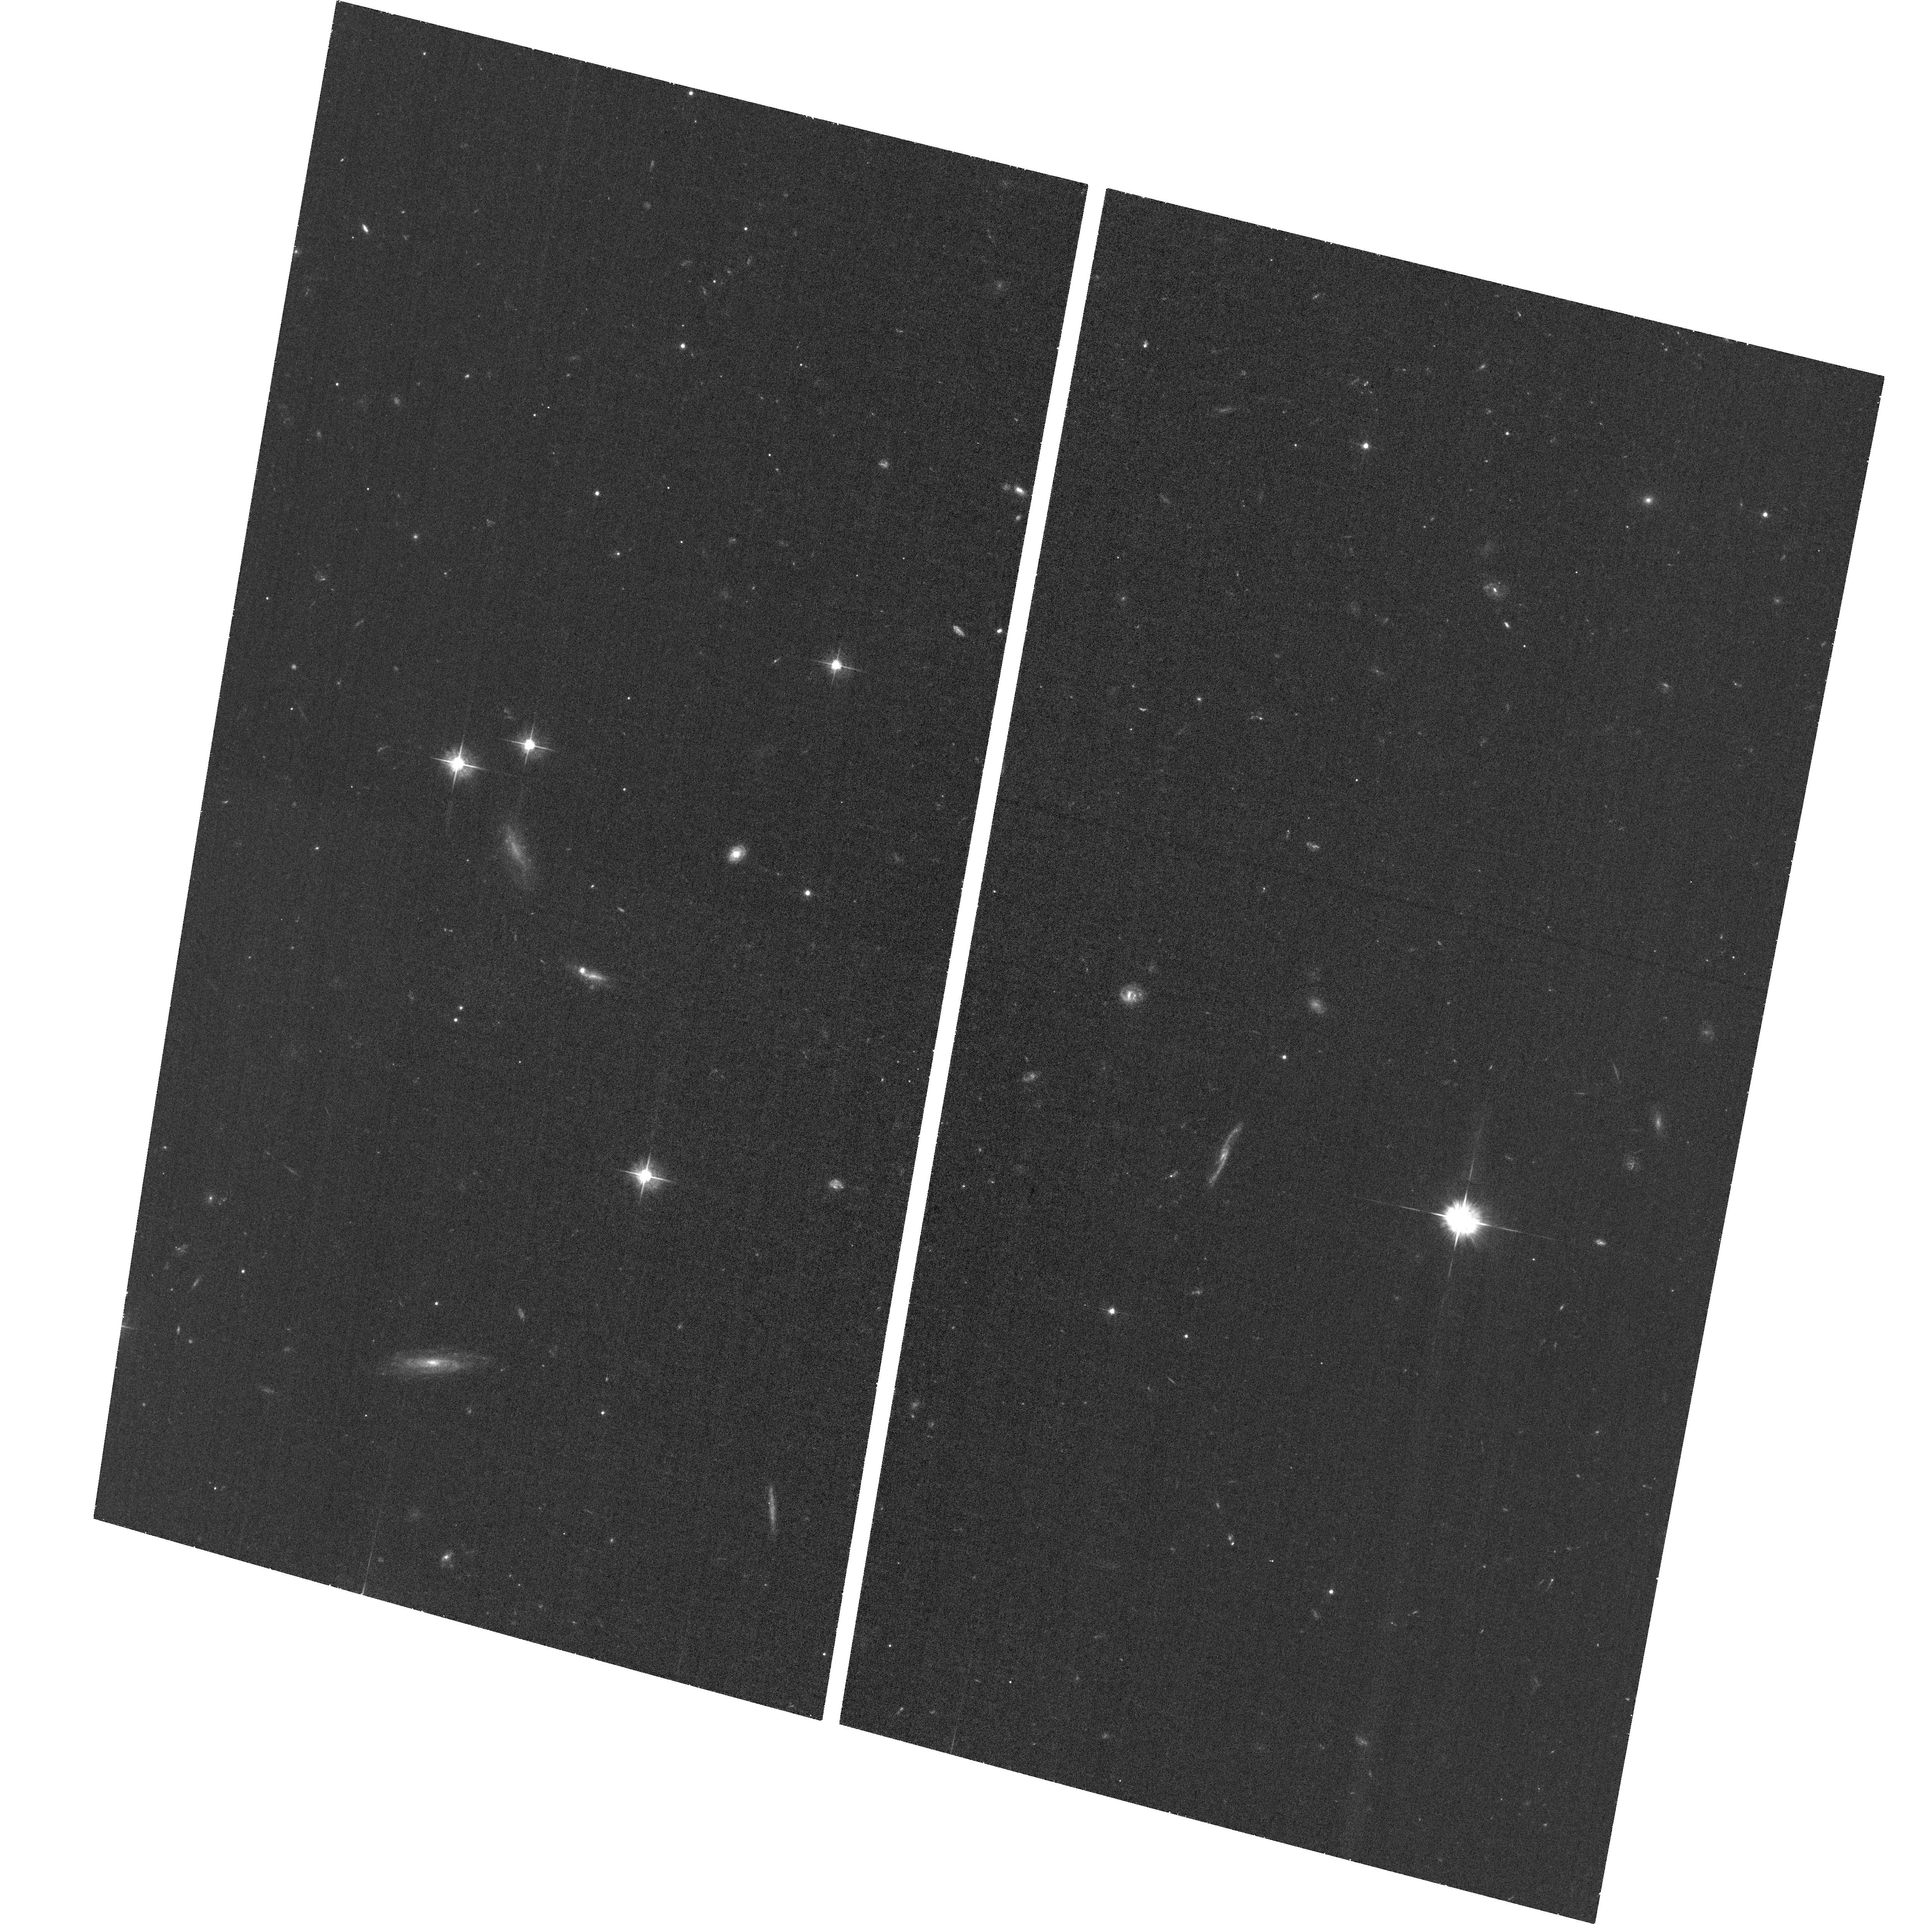
Target: CFHQSJ2229+1457. Instrument: ACS/WFC. Filter: F555W. Exposure: 35 min. Observation ID: hst_16756_05_acs_wfc_f555w_jemm05

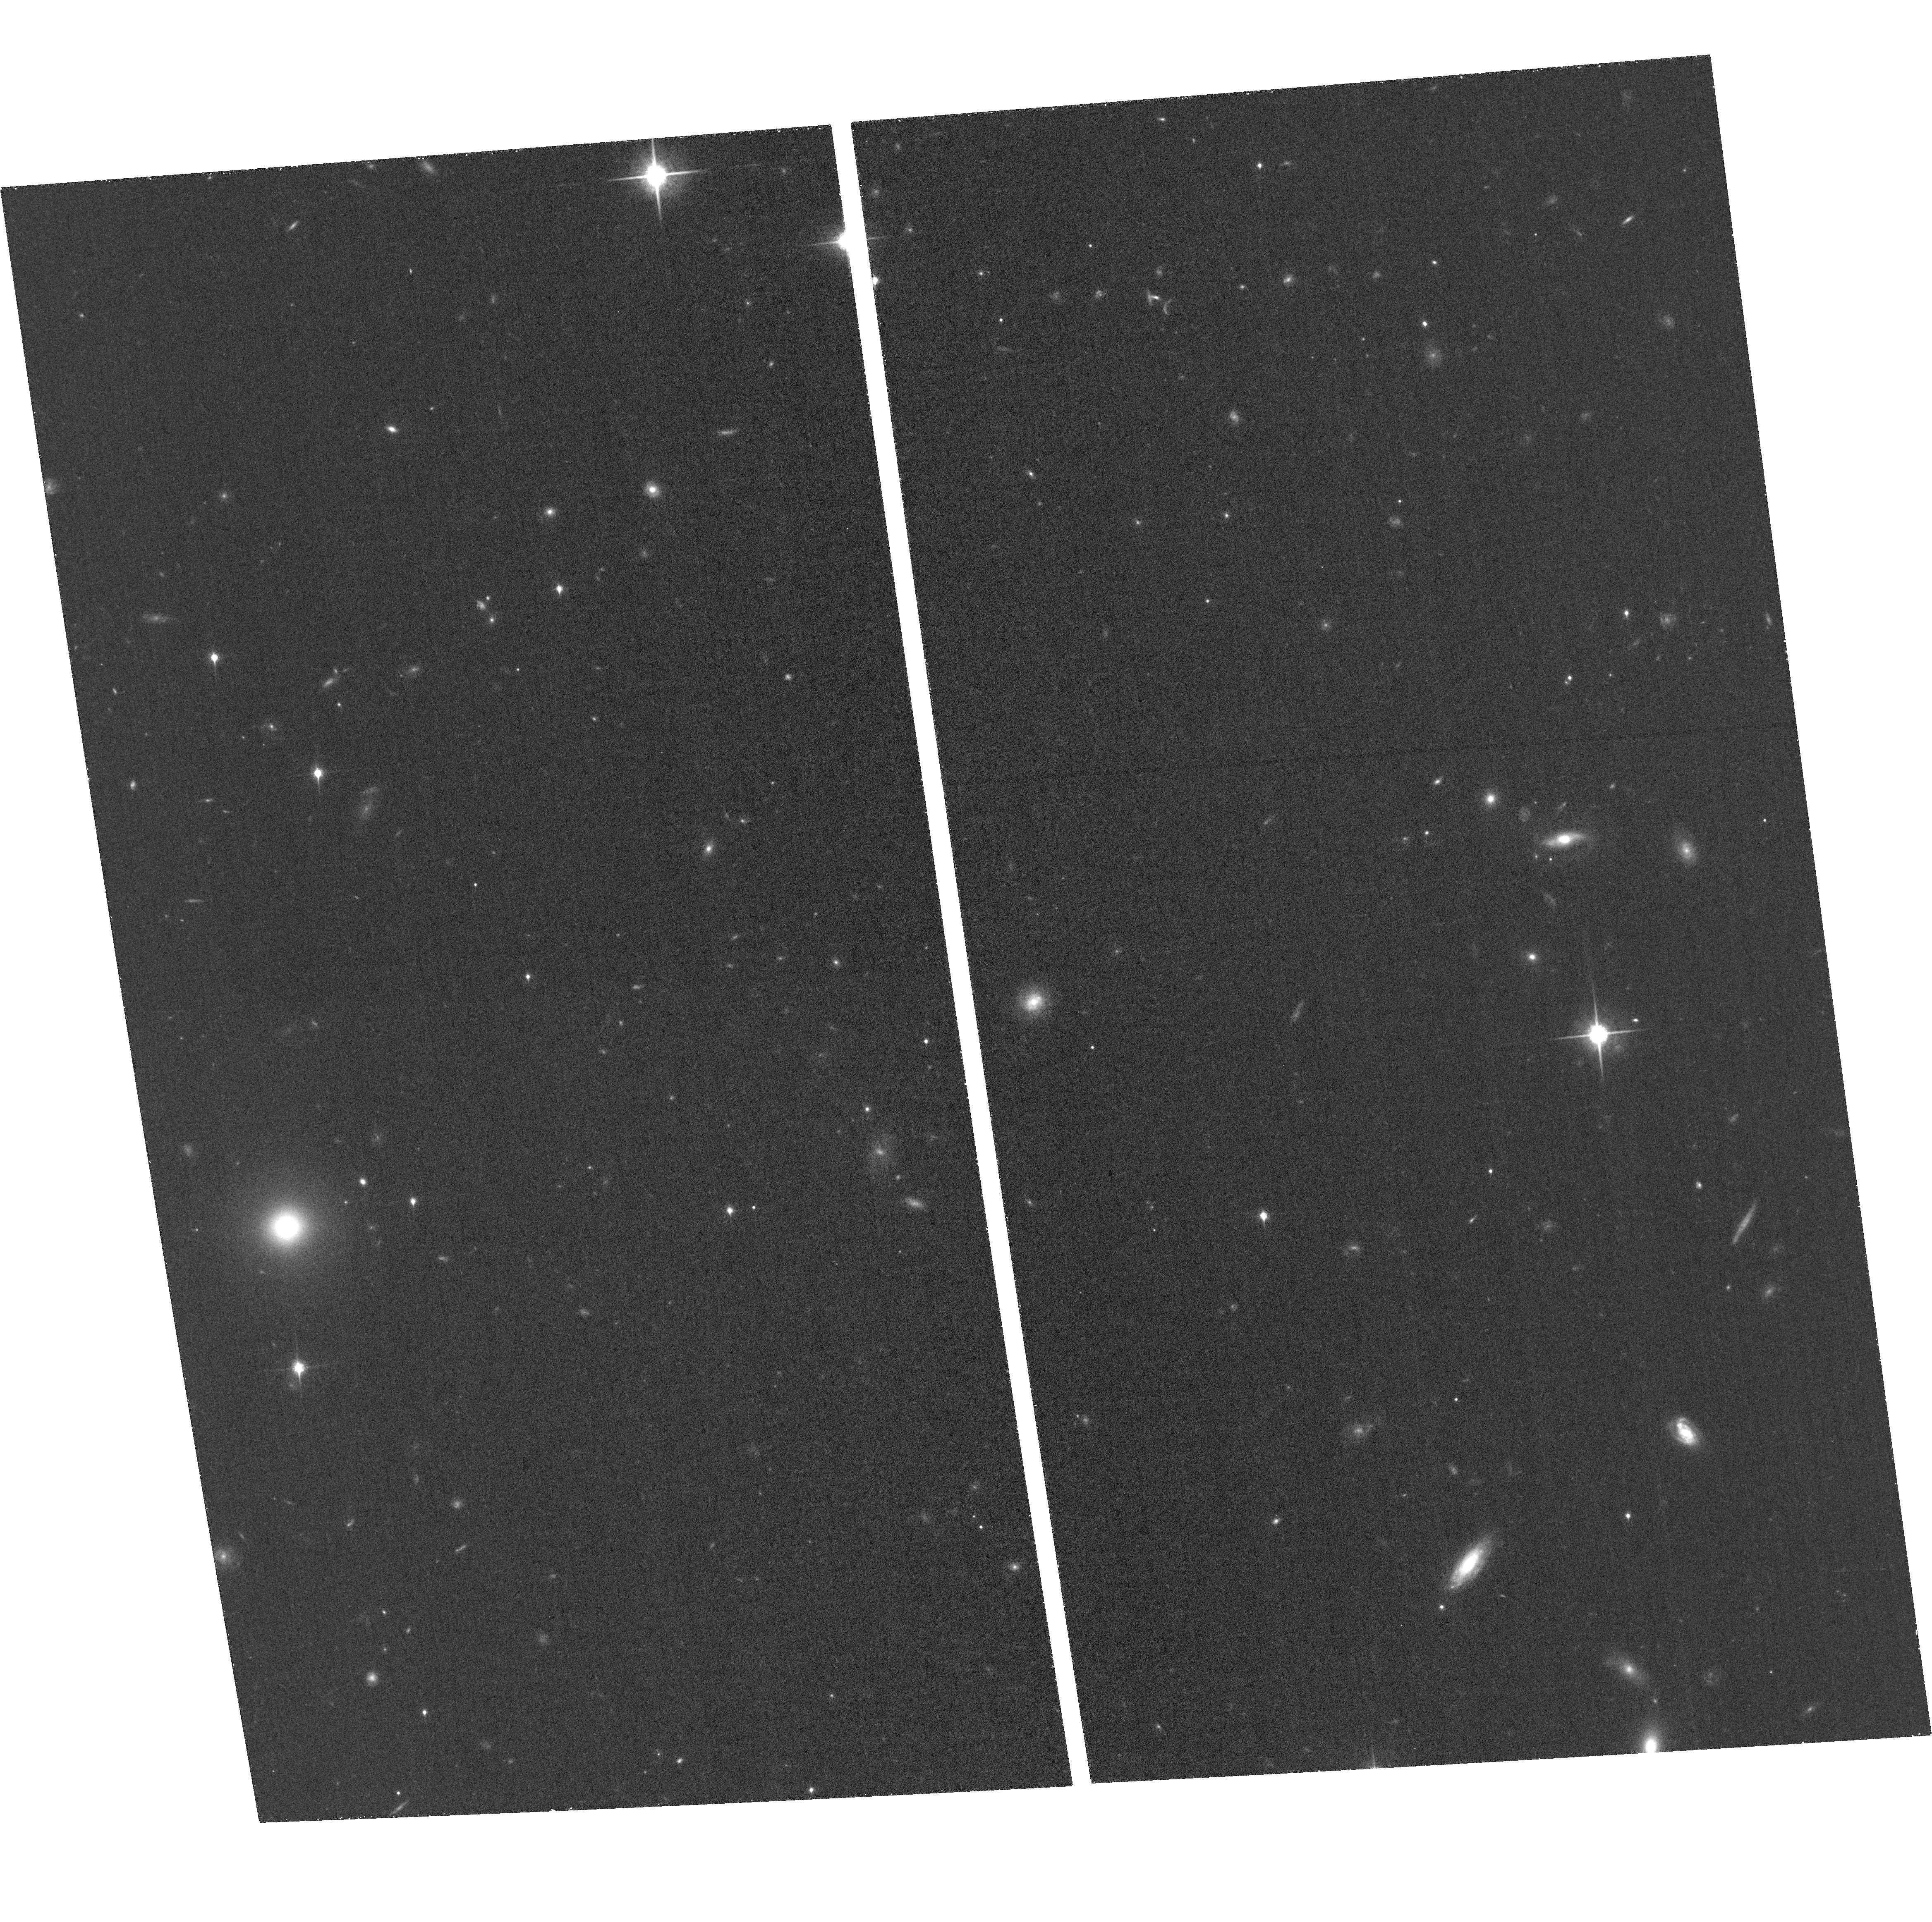
Target: PSOJ004+17. Instrument: ACS/WFC. Filter: F850LP. Exposure: 34 min. Observation ID: hst_16756_01_acs_wfc_f850lp_jemm01

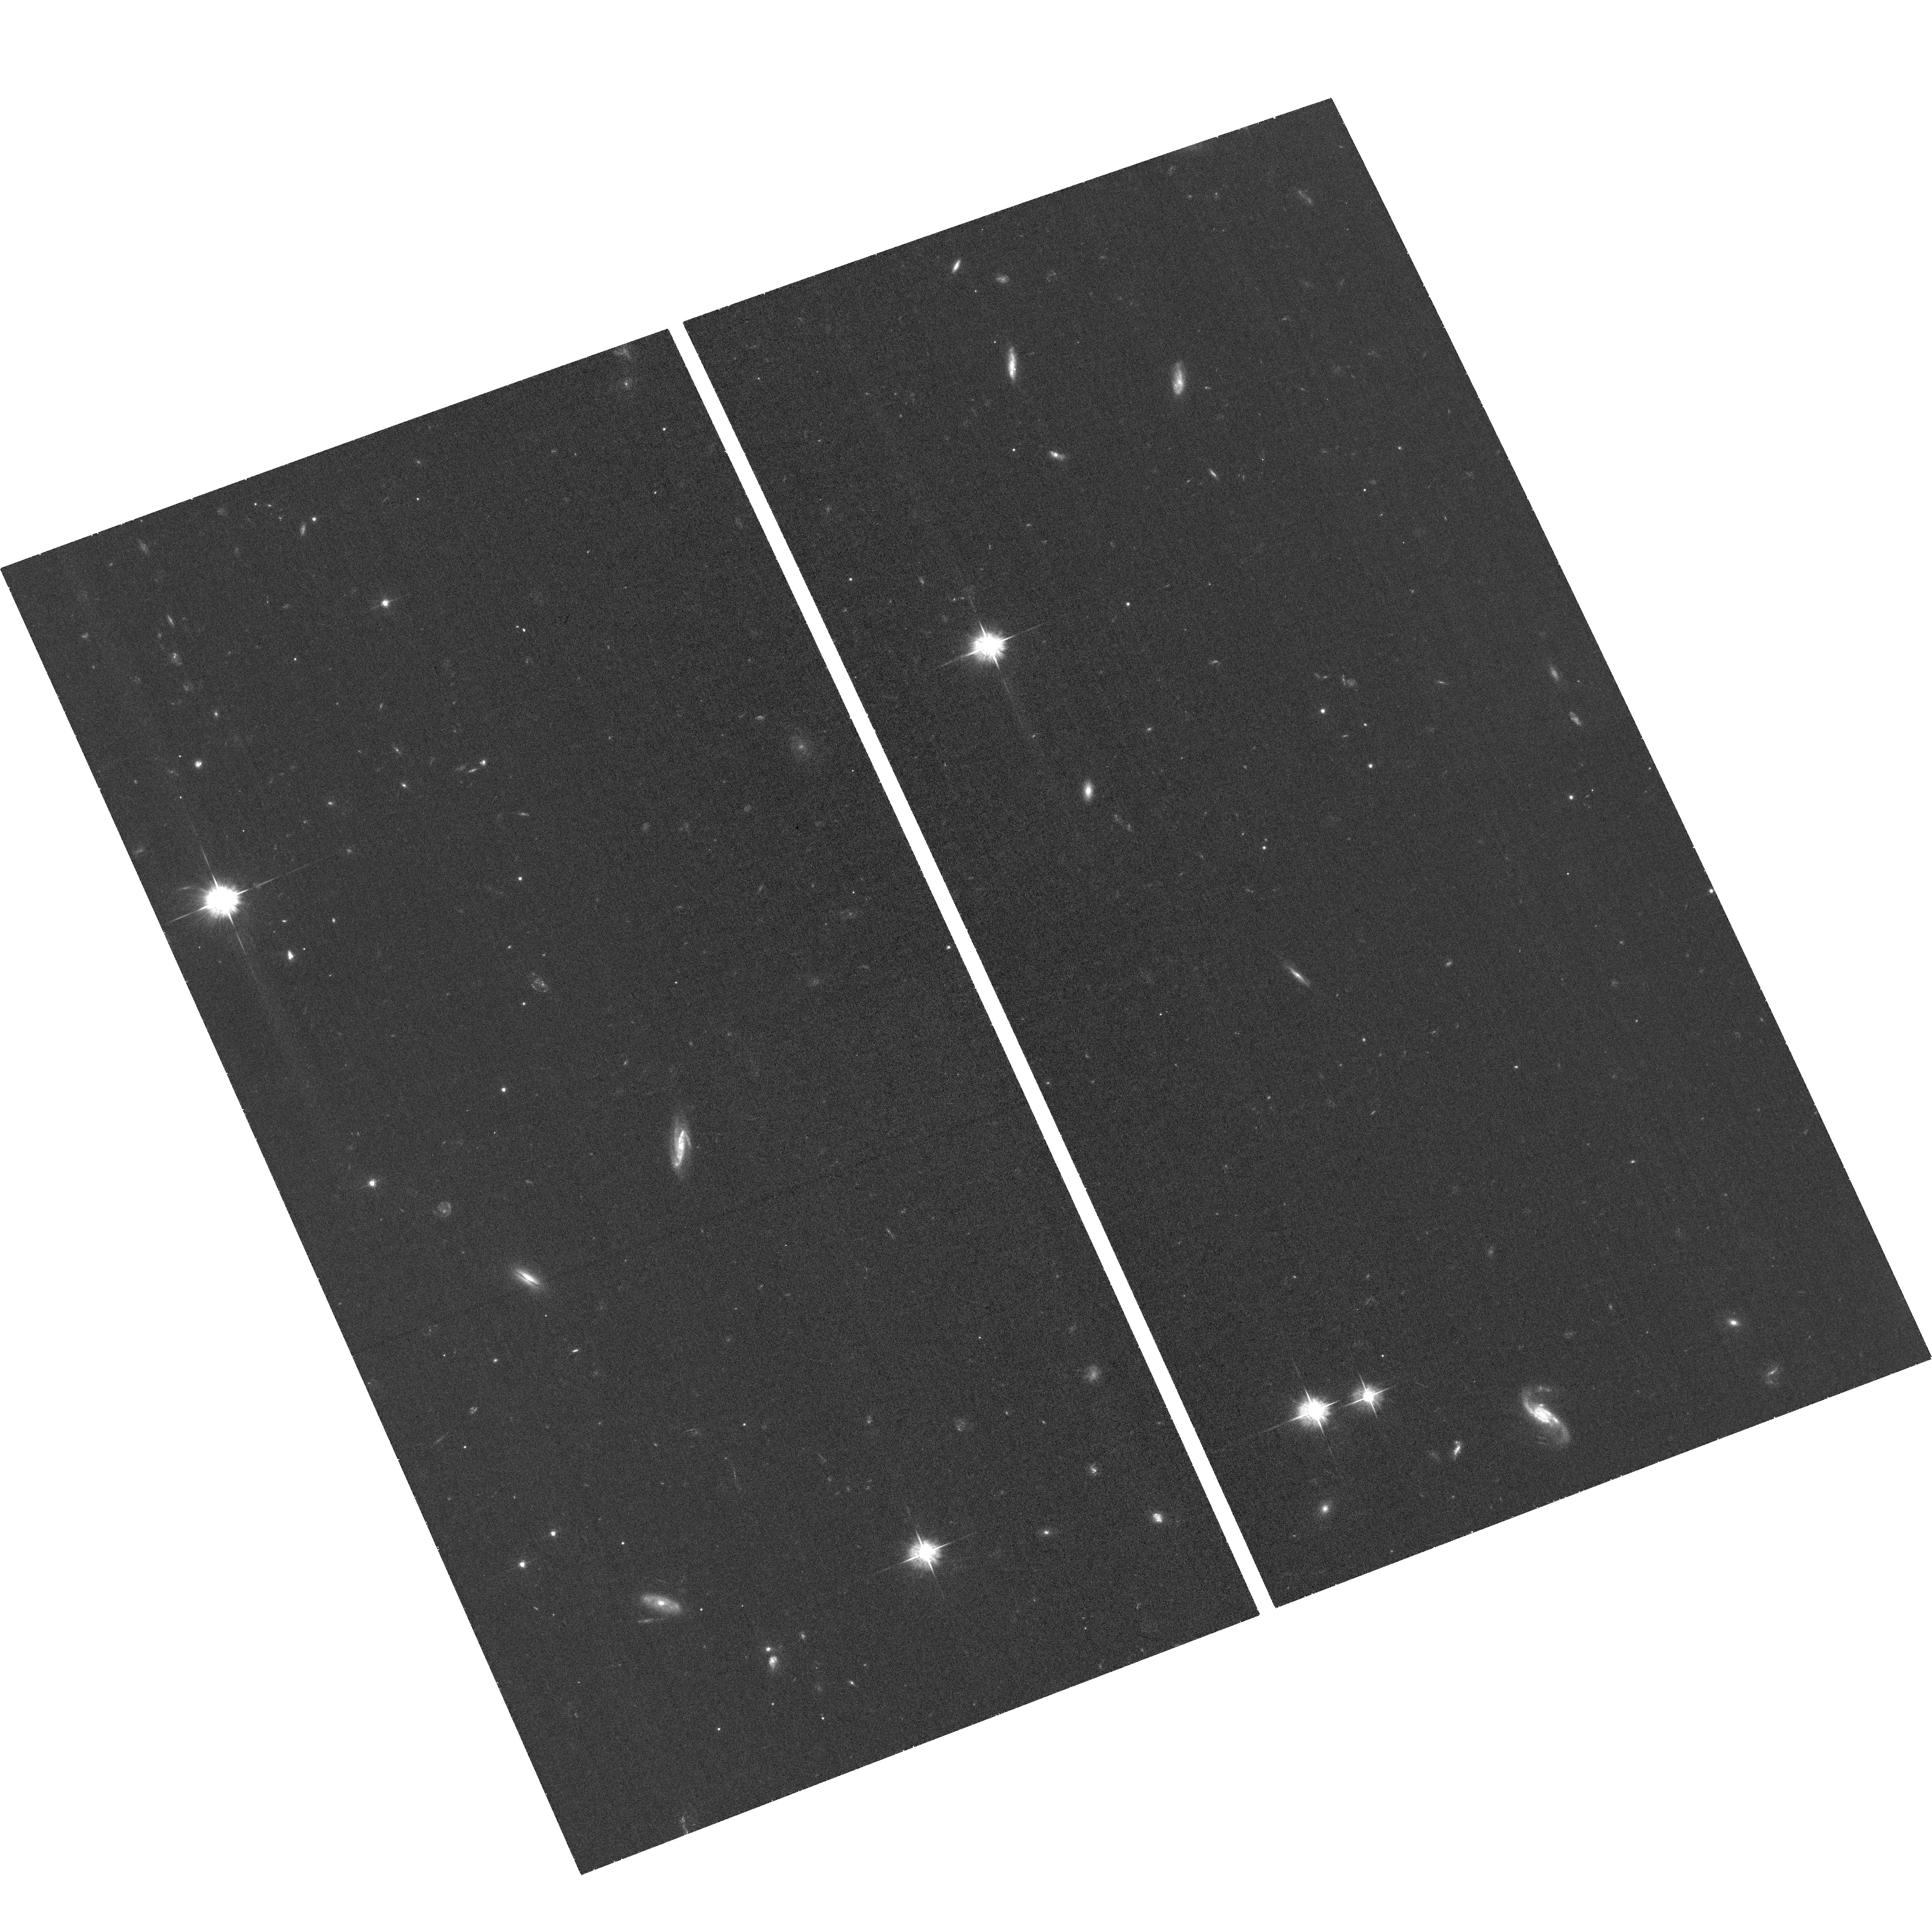
Target: PSOJ158-14. Instrument: ACS/WFC. Filter: F555W. Exposure: 35 min. Observation ID: hst_16756_03_acs_wfc_f555w_jemm03

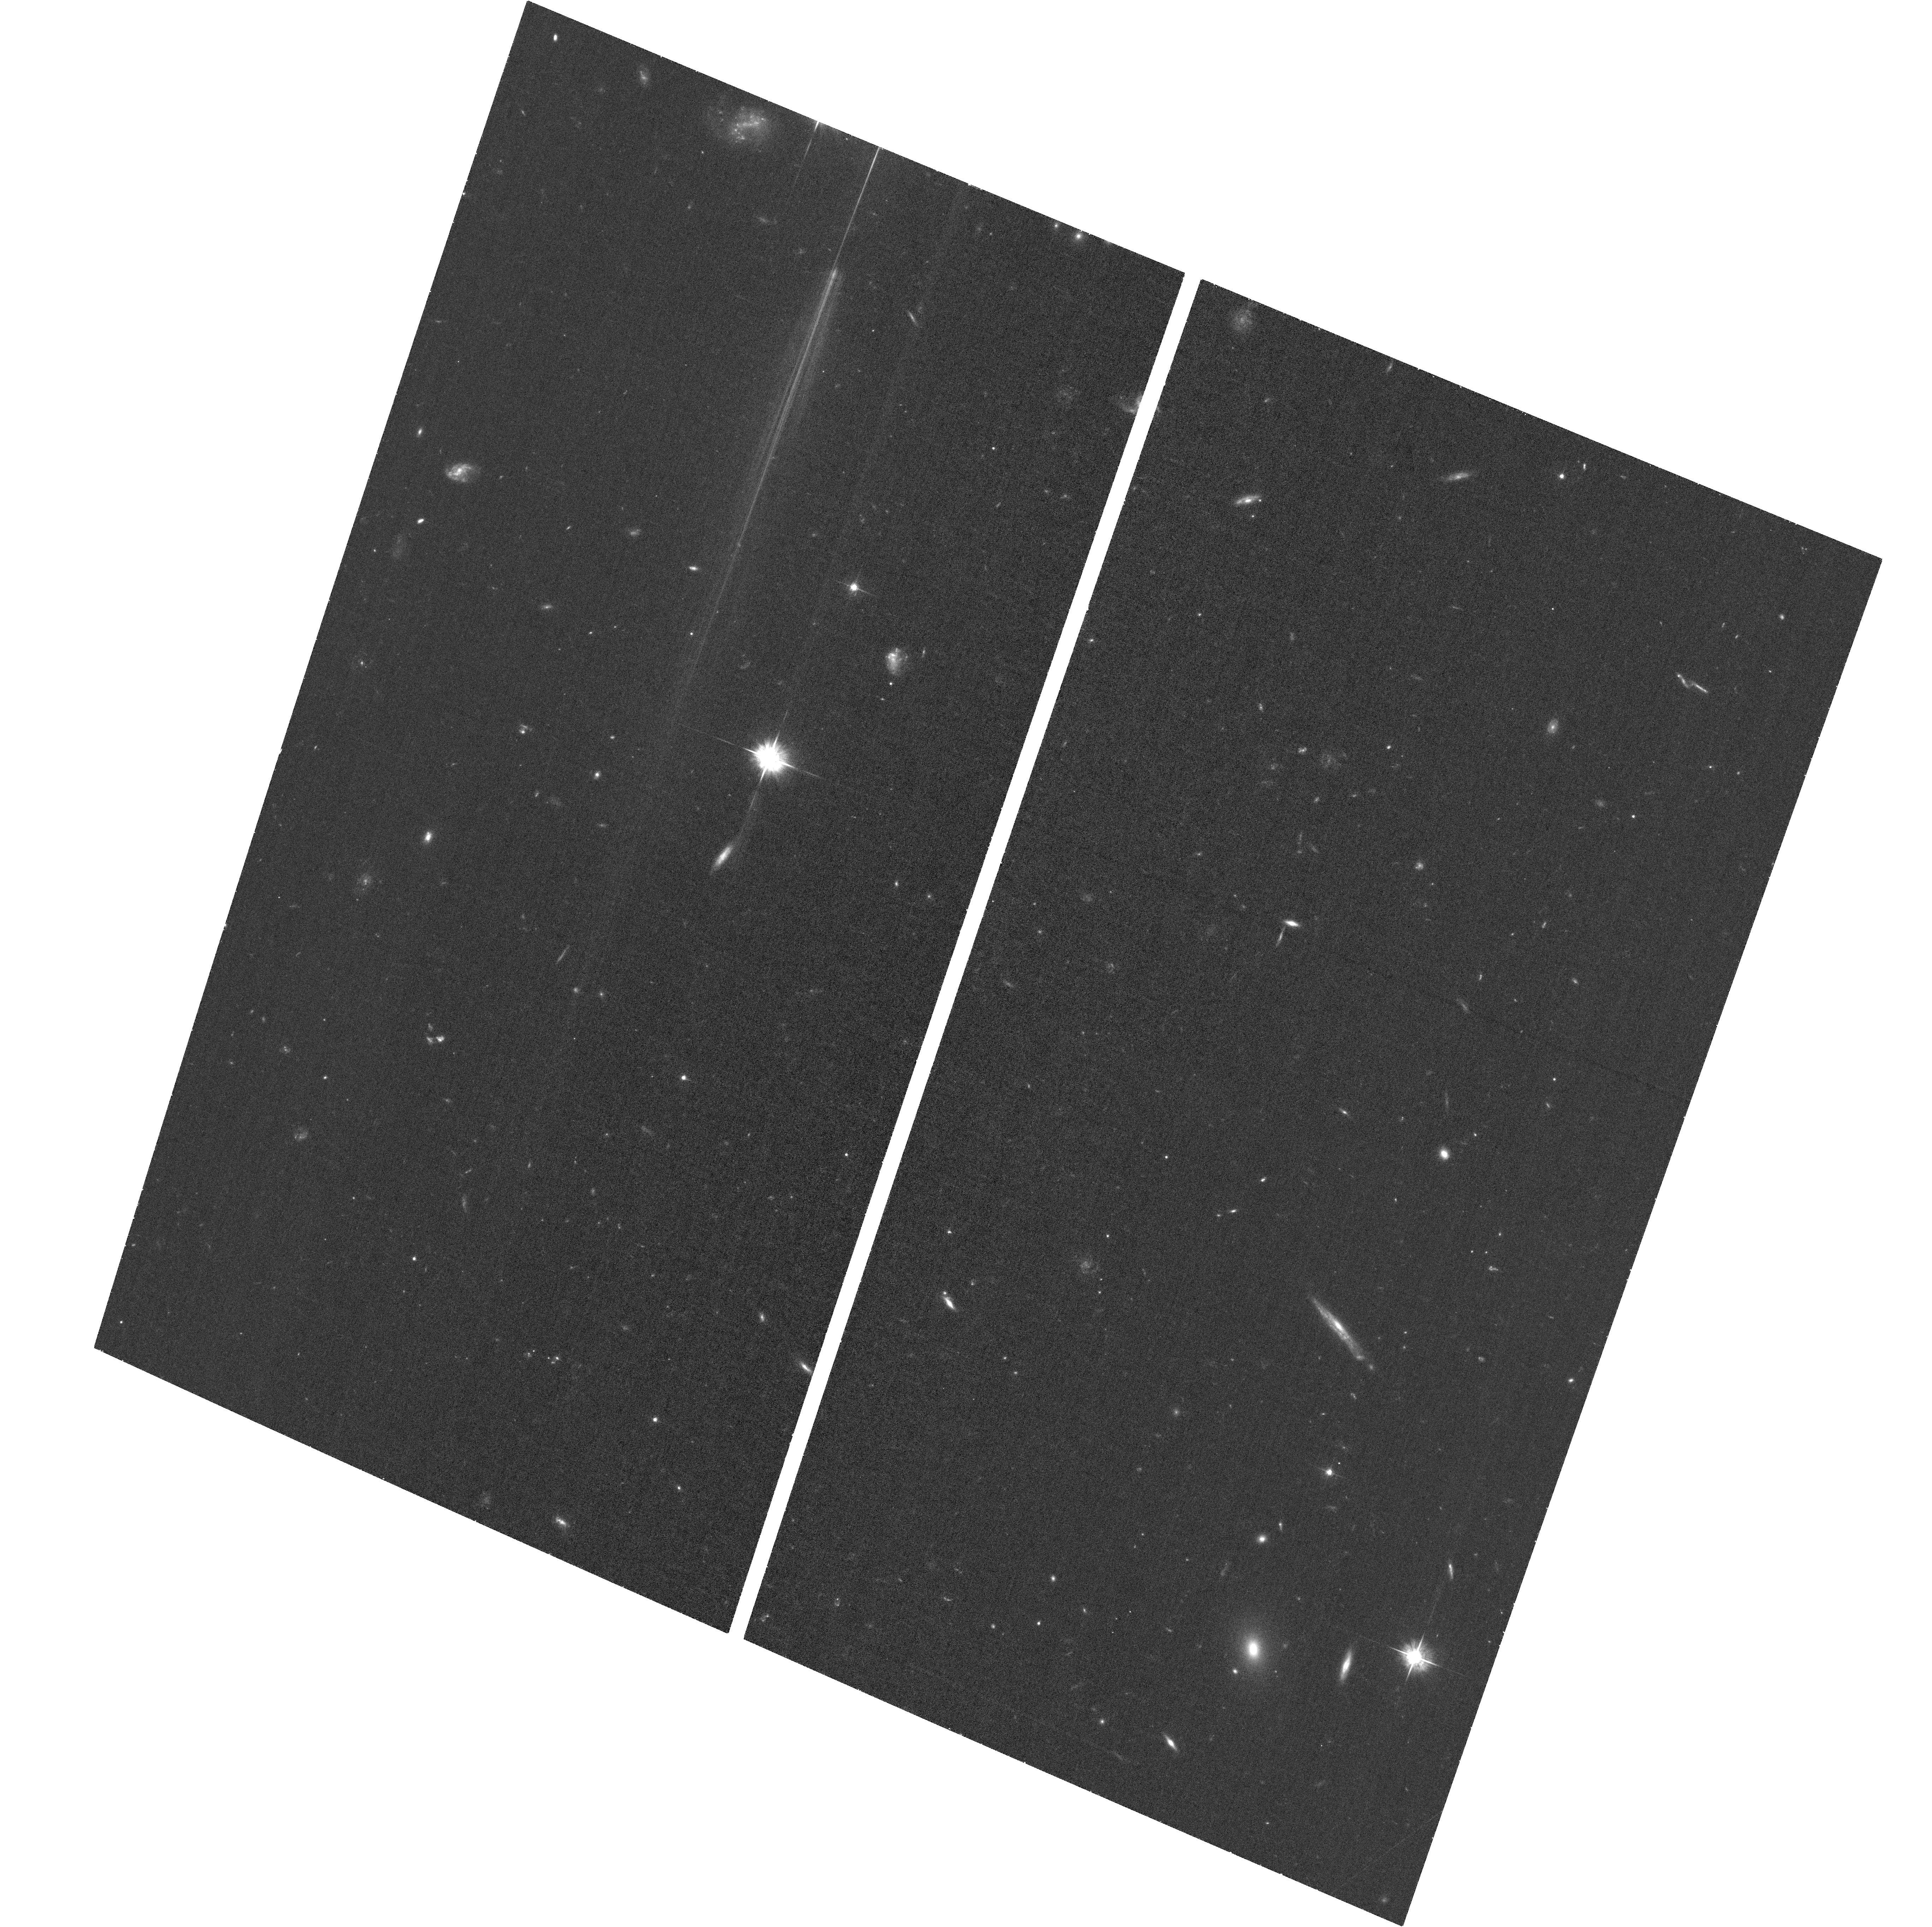
Target: VDESJ0330-4025. Instrument: ACS/WFC. Filter: F555W. Exposure: 37 min. Observation ID: hst_16756_06_acs_wfc_f555w_jemm06

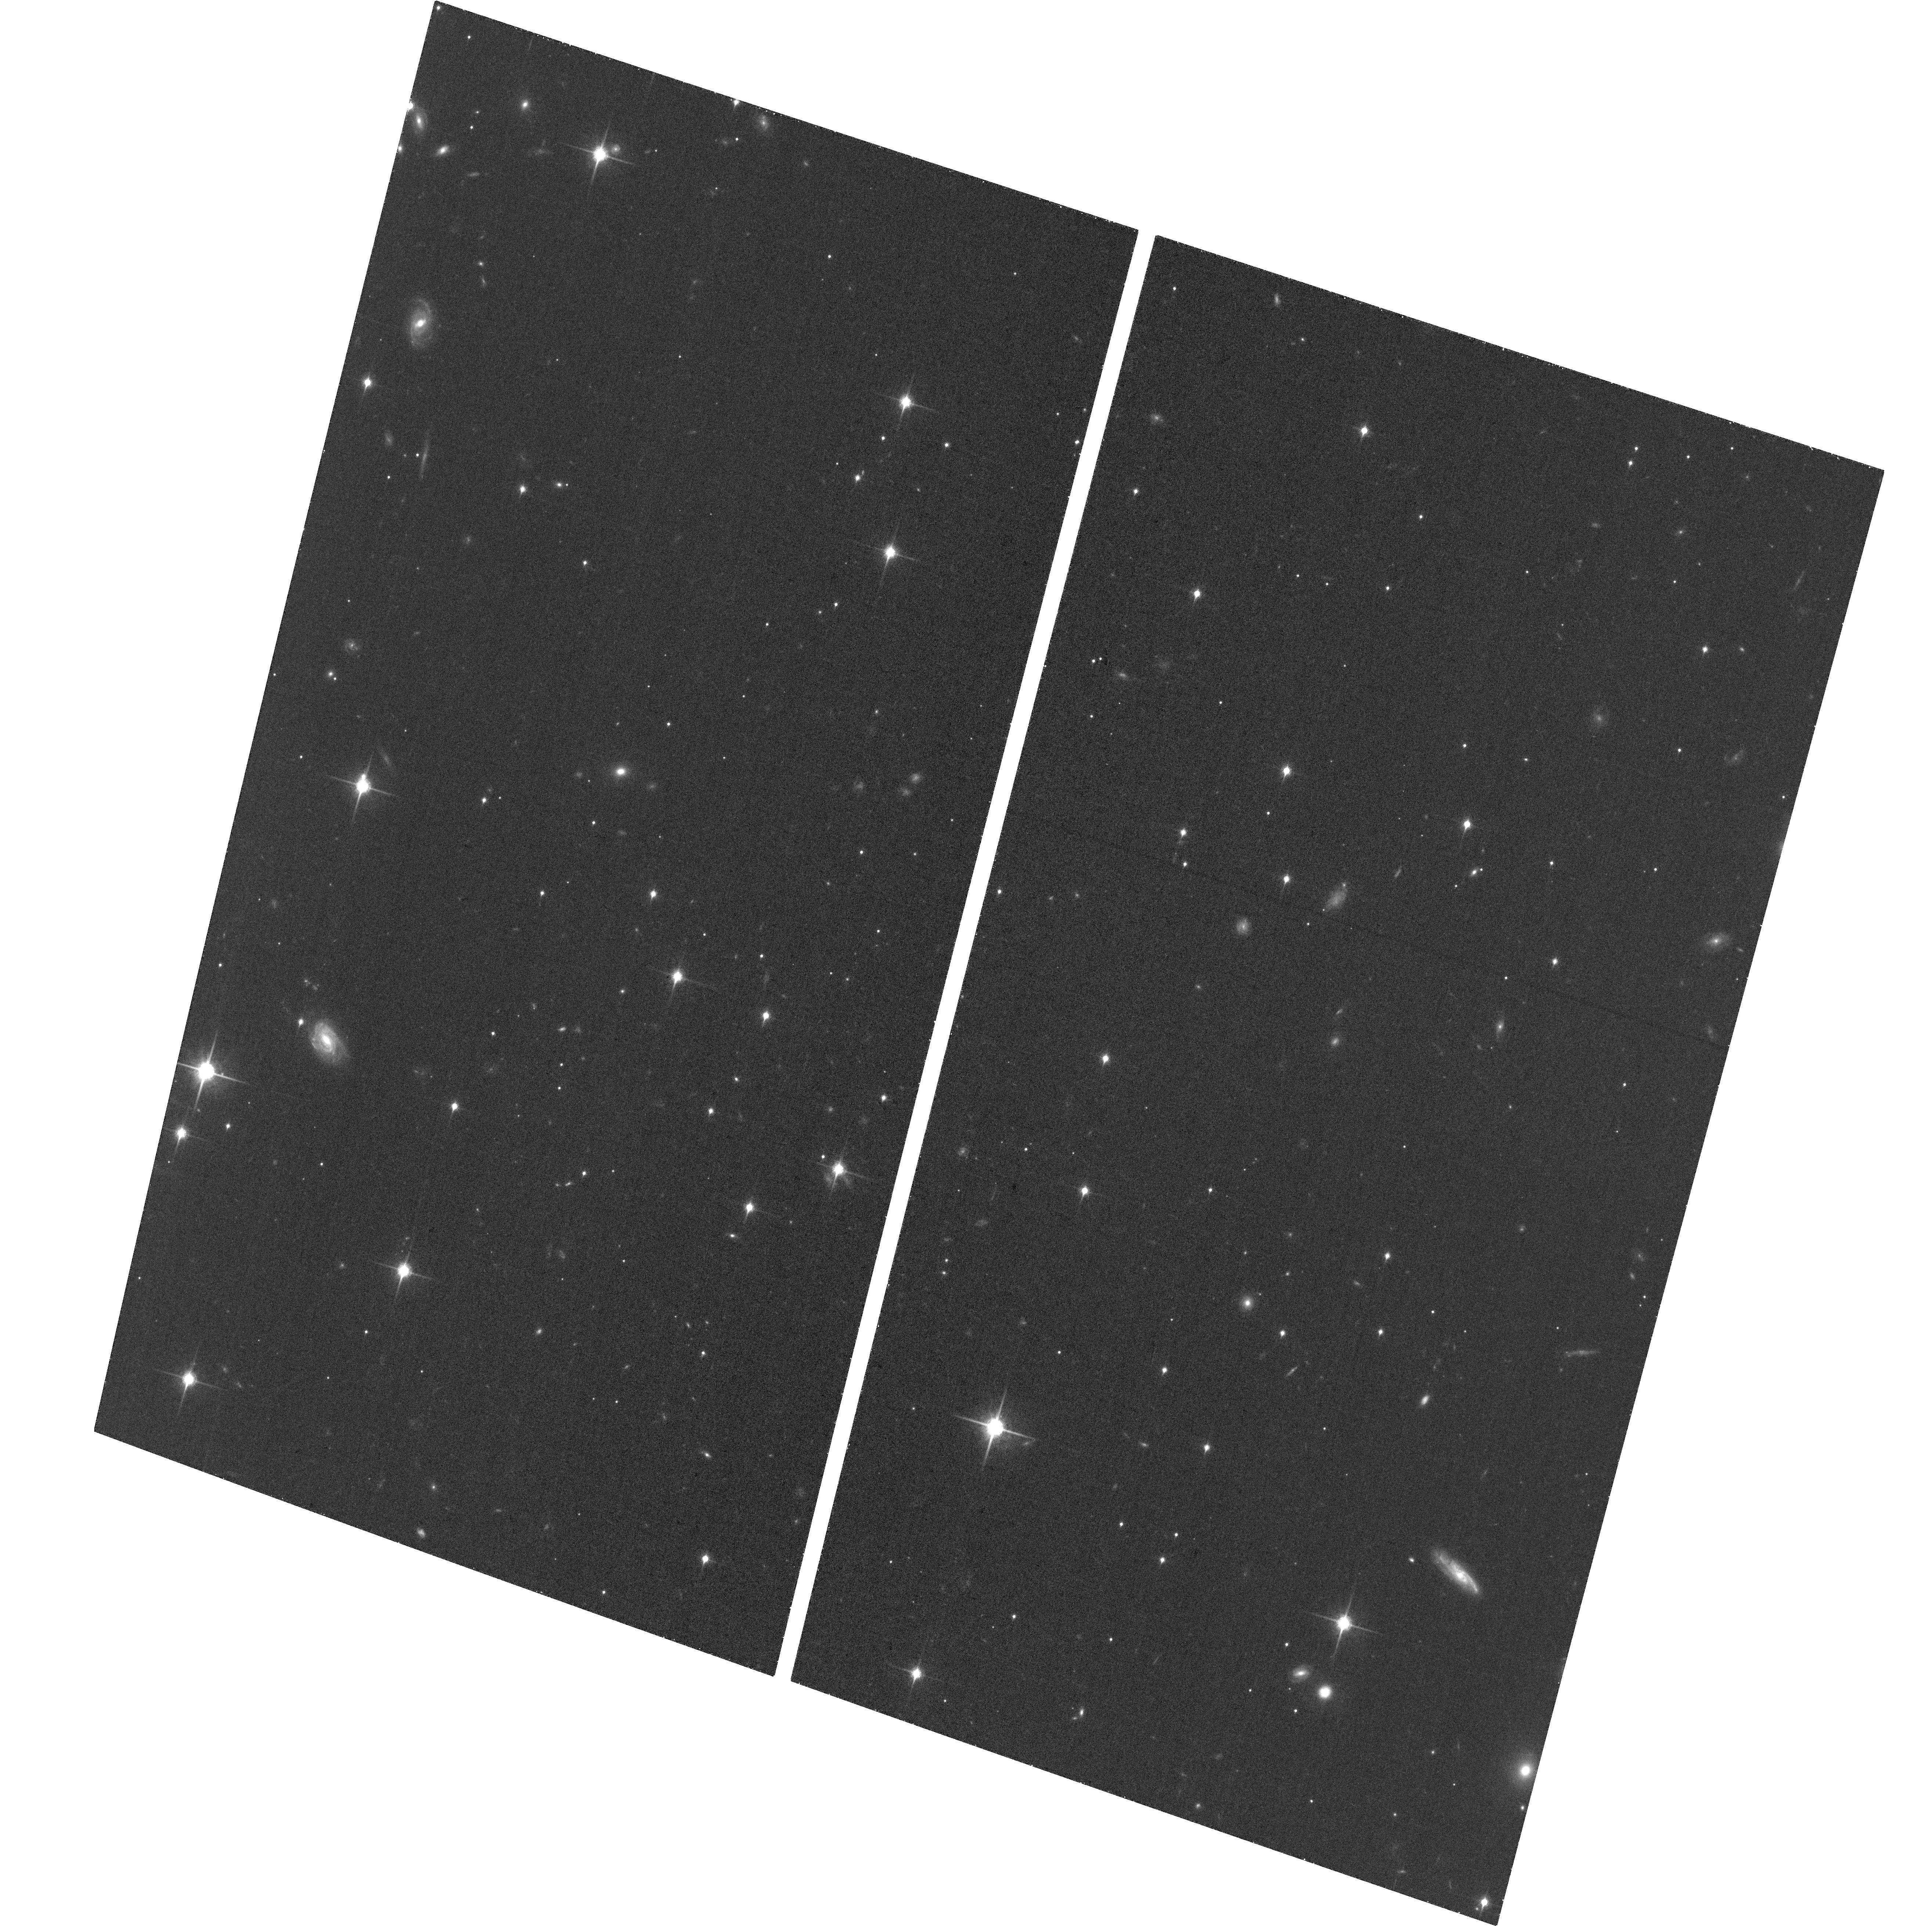
Target: CFHQSJ2100-1715. Instrument: ACS/WFC. Filter: F850LP. Exposure: 34 min. Observation ID: hst_16756_04_acs_wfc_f850lp_jemm04

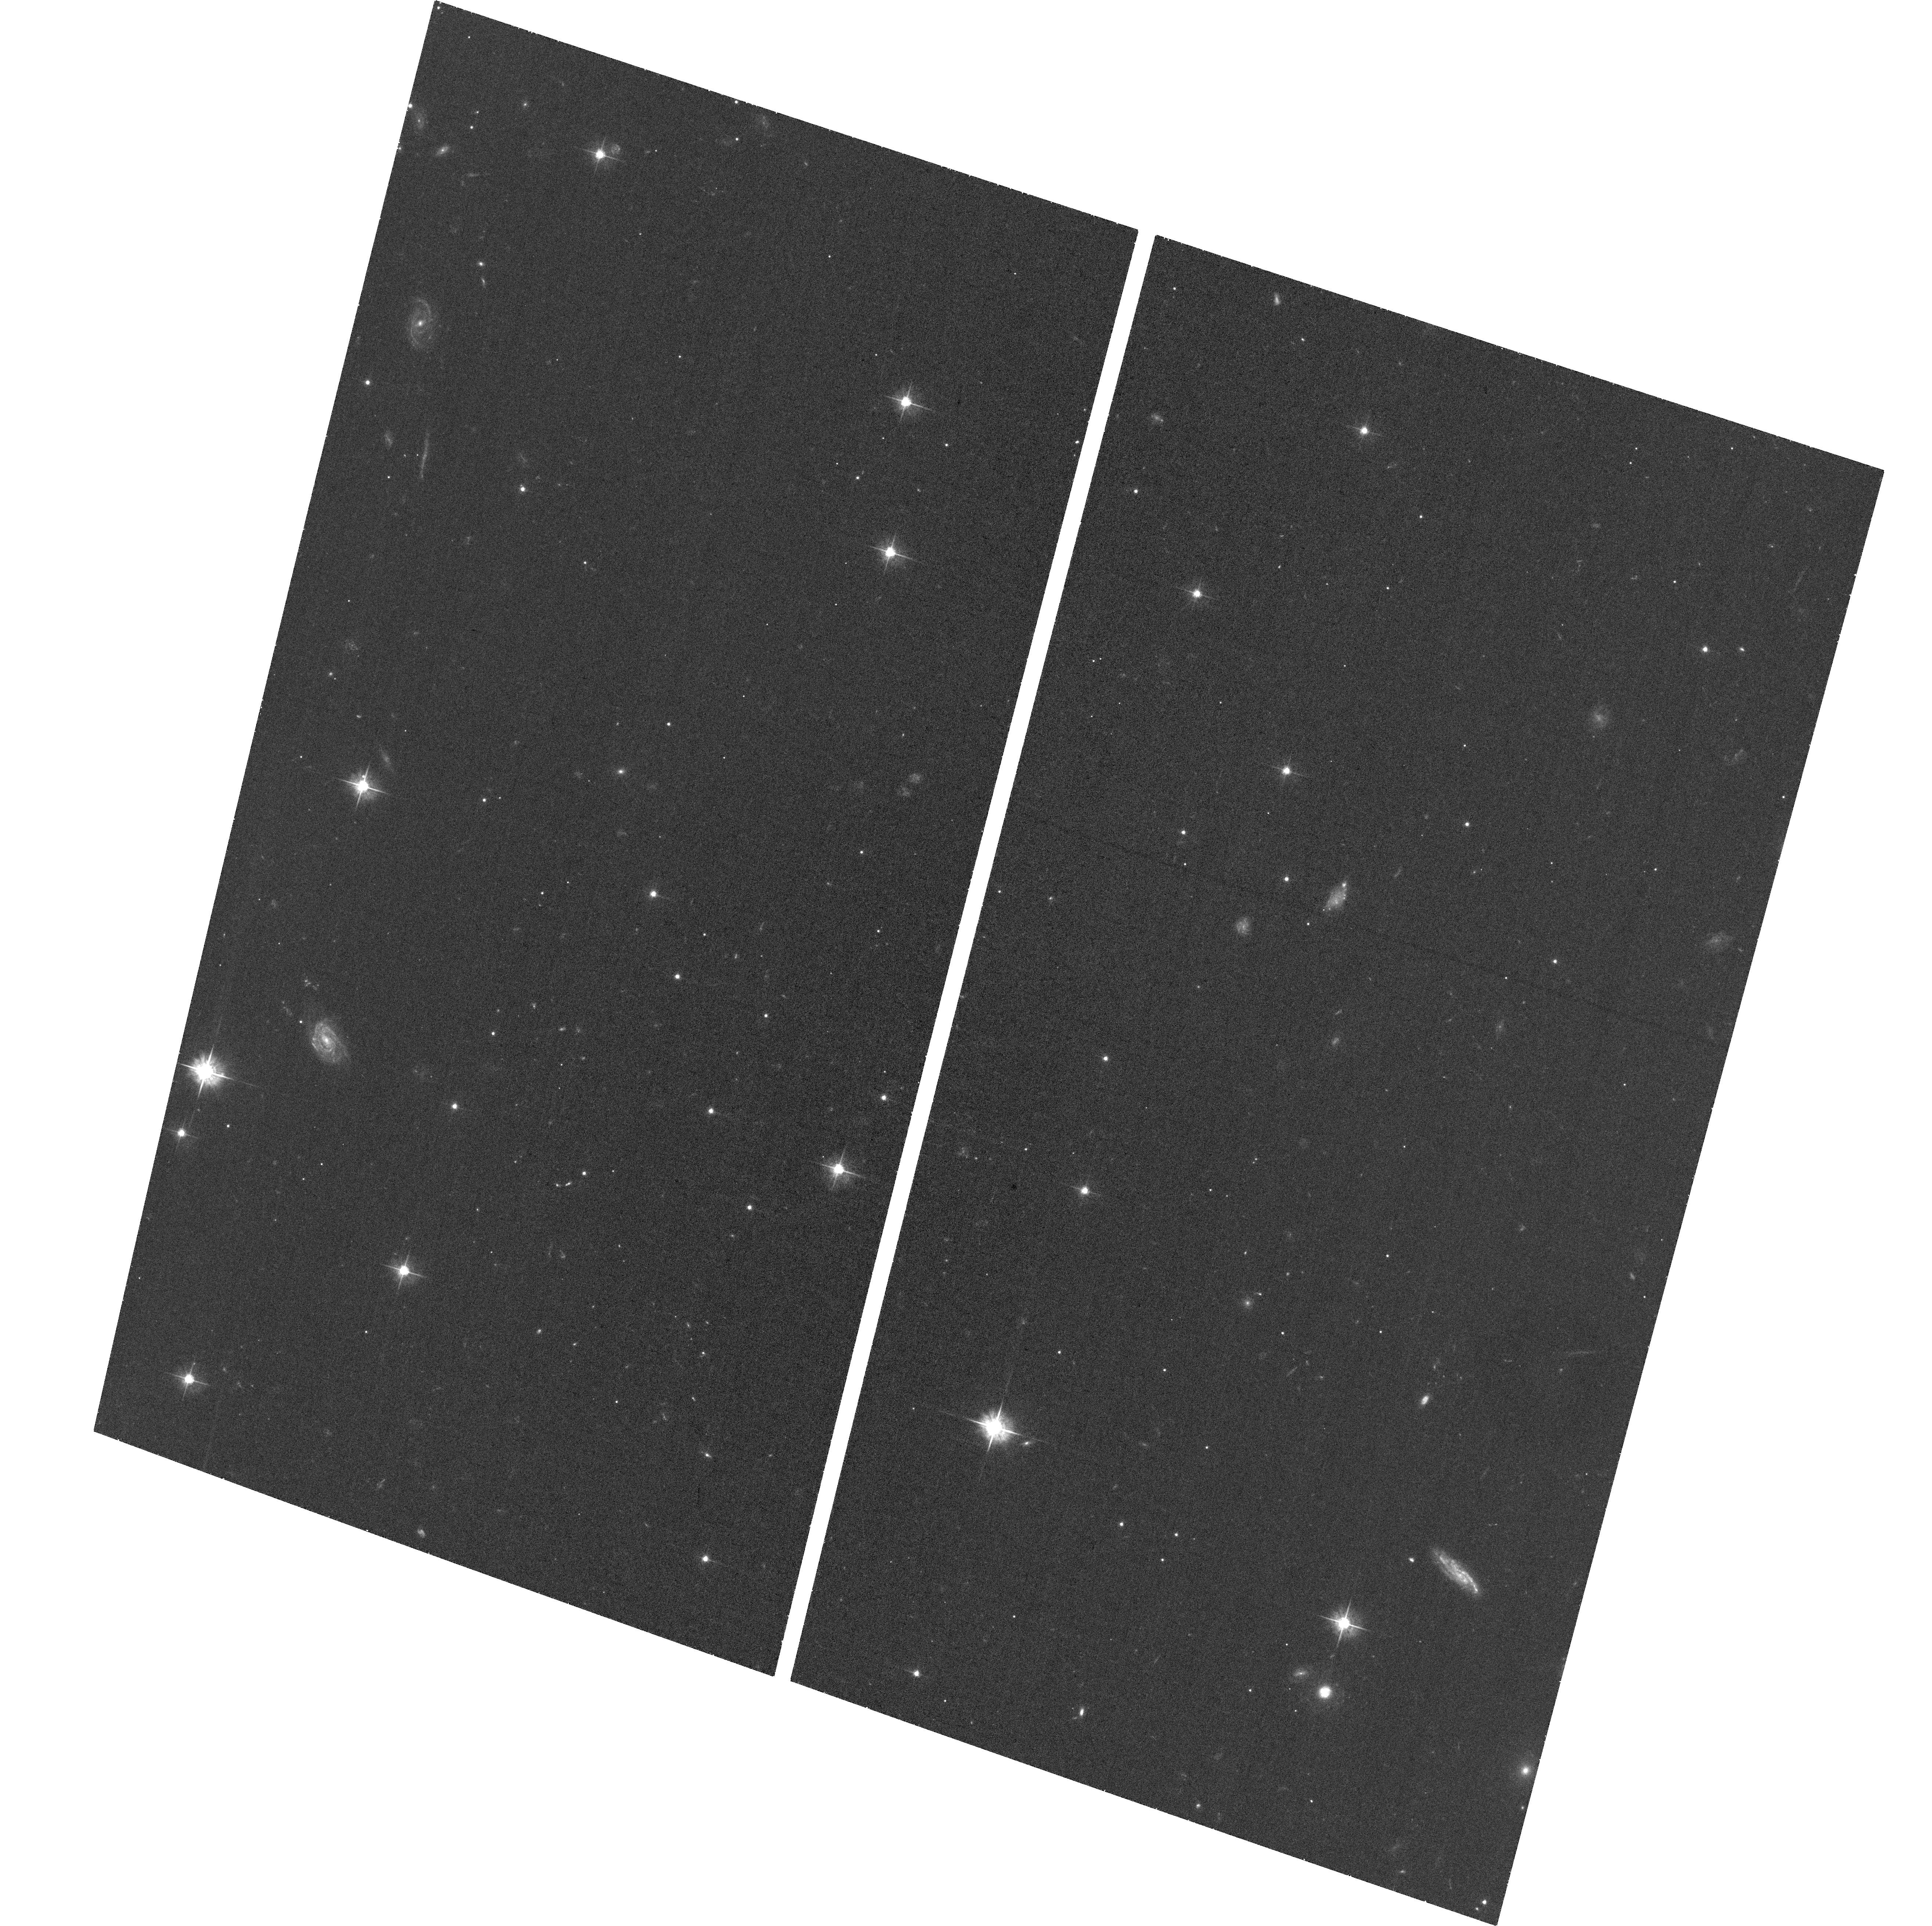
Target: CFHQSJ2100-1715. Instrument: ACS/WFC. Filter: F555W. Exposure: 35 min. Observation ID: hst_16756_04_acs_wfc_f555w_jemm04

Quasars with small proximity zones: gravitationally lensed or exceptionally young? (PI: Eilers, Anna-Christina)

The existence of luminous quasars hosting supermassive black holes (SMBHs) within the first billion years of cosmic history challenges our understanding of black hole growth. However, much of our understanding relies on the assumption that the observed luminosities are intrinsic to the quasars themselves. It has long been predicted that a large fraction of high-redshift quasars should be gravitationally lensed, but to date only one lensed quasar above z>5 has been confirmed despite considerable observational efforts. We propose to search for this long sought-after population of lensed quasars with HST/ACS, targeting six objects at z~6 whose rest-frame UV spectra exhibit exceptionally small proximity zones. These quasars are excellent candidates for being gravitationally lensed objects, because the local ionizing flux implied by their small proximity zones is far below the expectation from their observed UV luminosities. We aim to apply a two-fold observing strategy using imaging both in the near-IR to search for multiple quasar images, as well as in the optical regime to target foreground lensing galaxies using the intergalactic medium as a natural long-pass filter to avoid the quasar light, in order to improve the success rate of this lensing search. In case we do not find evidence for lensing, the quasars' small proximity zones could be explained by very short UV-luminous lifetimes of less than 10, 000 years, requiring either super-Eddington accretion rates or highly obscured black hole growth phases, in order to explain the concomitant SMBH growth. Thus either outcome of our proposed observations promises new insights into the formation and growth of the first SMBHs.